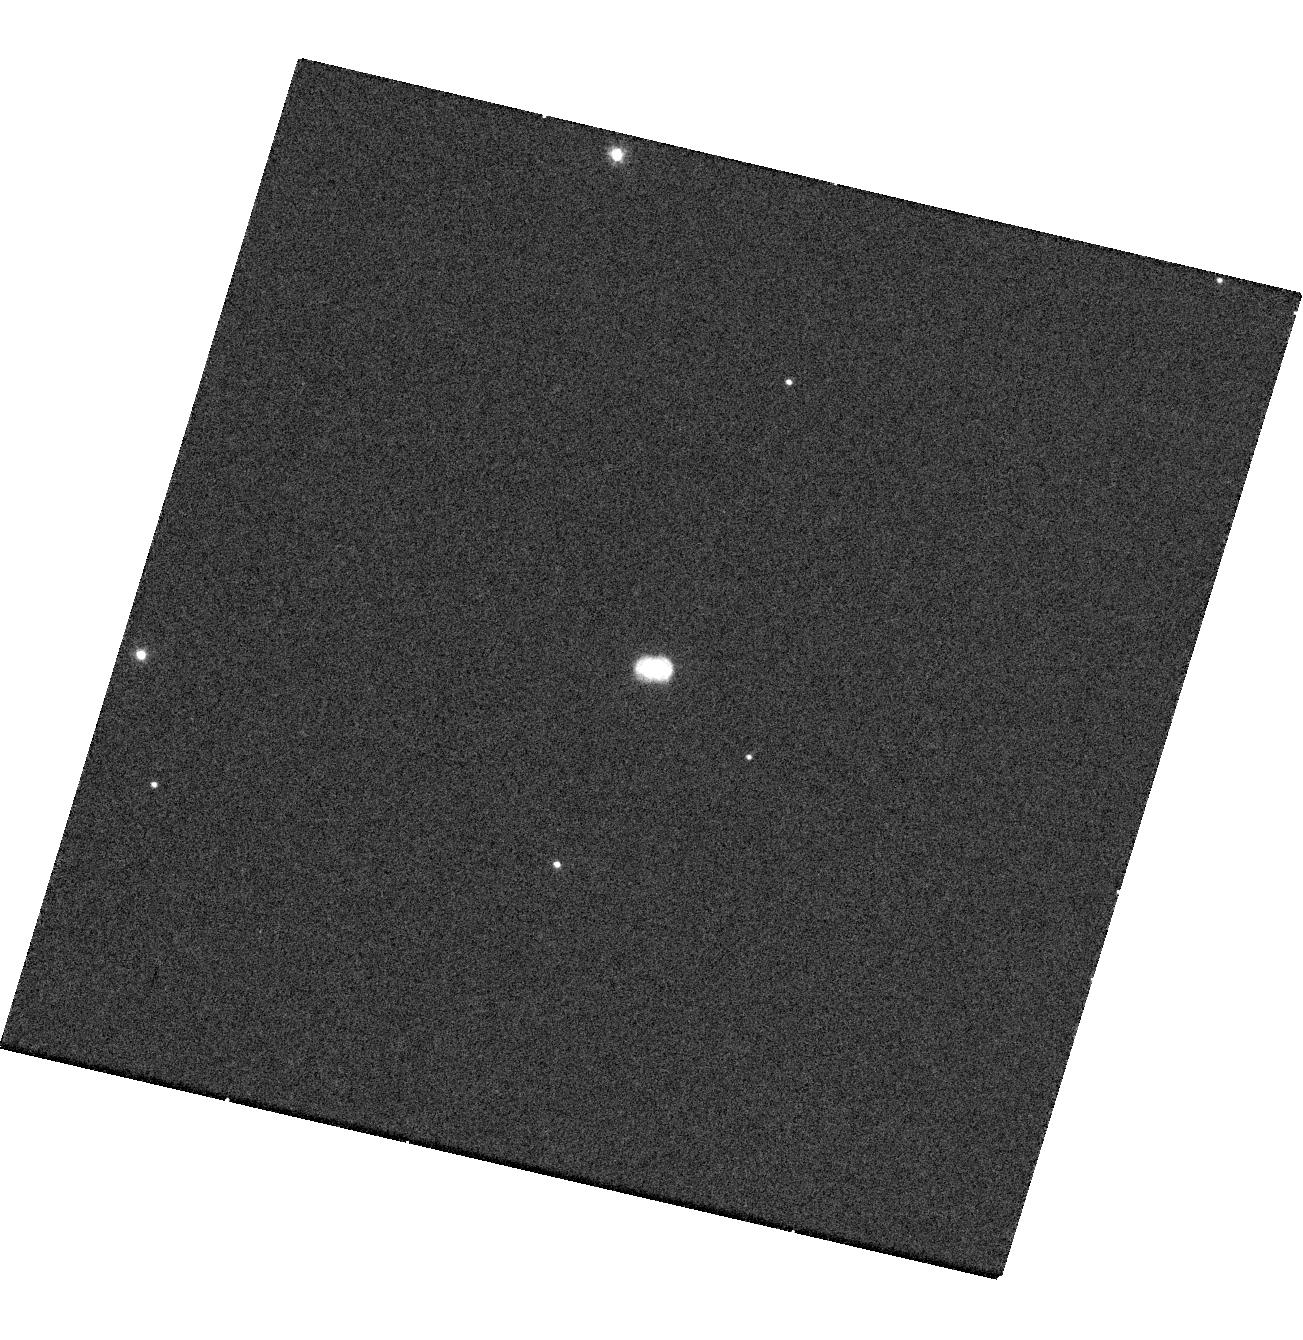
Target: NOVA-V959-MON. Instrument: WFC3/UVIS. Filter: F502N. Exposure: 17 min. Observation ID: hst_13715_04_wfc3_uvis_f502n_ico104

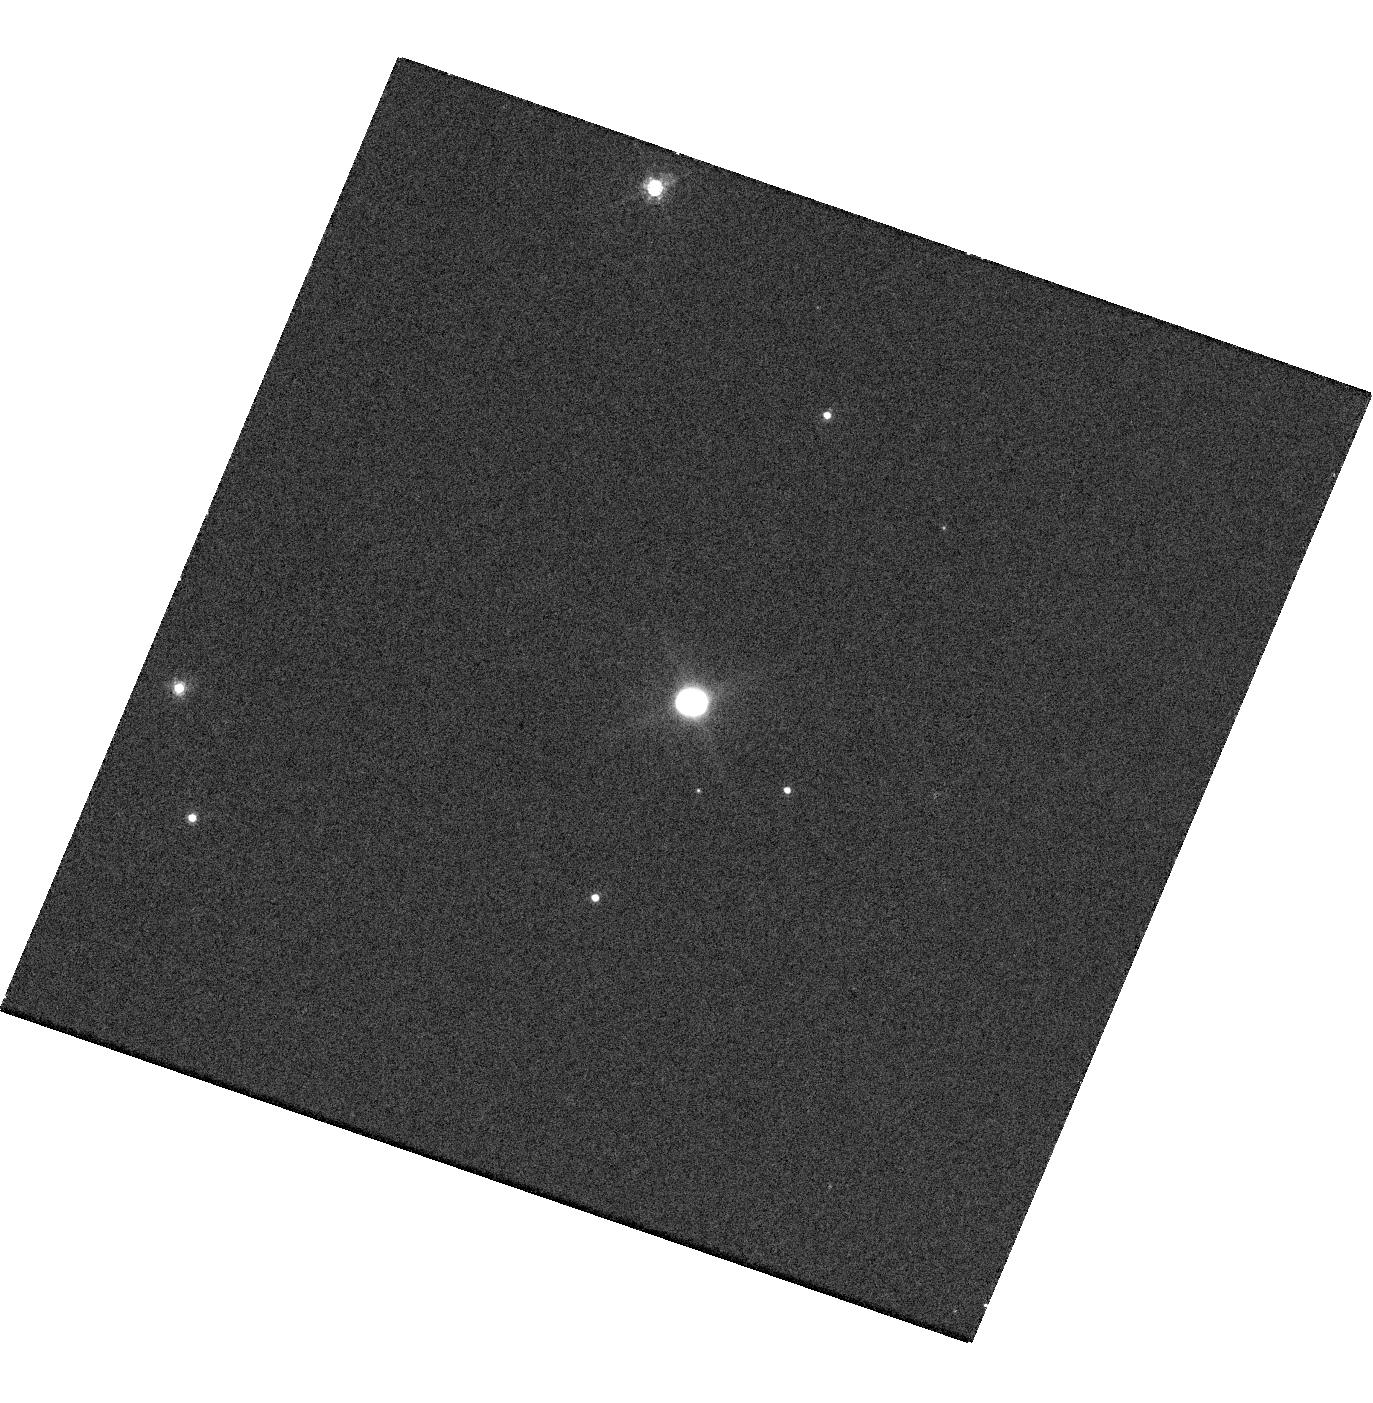
Target: NOVA-V959-MON. Instrument: WFC3/UVIS. Filter: F657N. Exposure: 14 min. Observation ID: hst_13715_01_wfc3_uvis_f657n_ico101

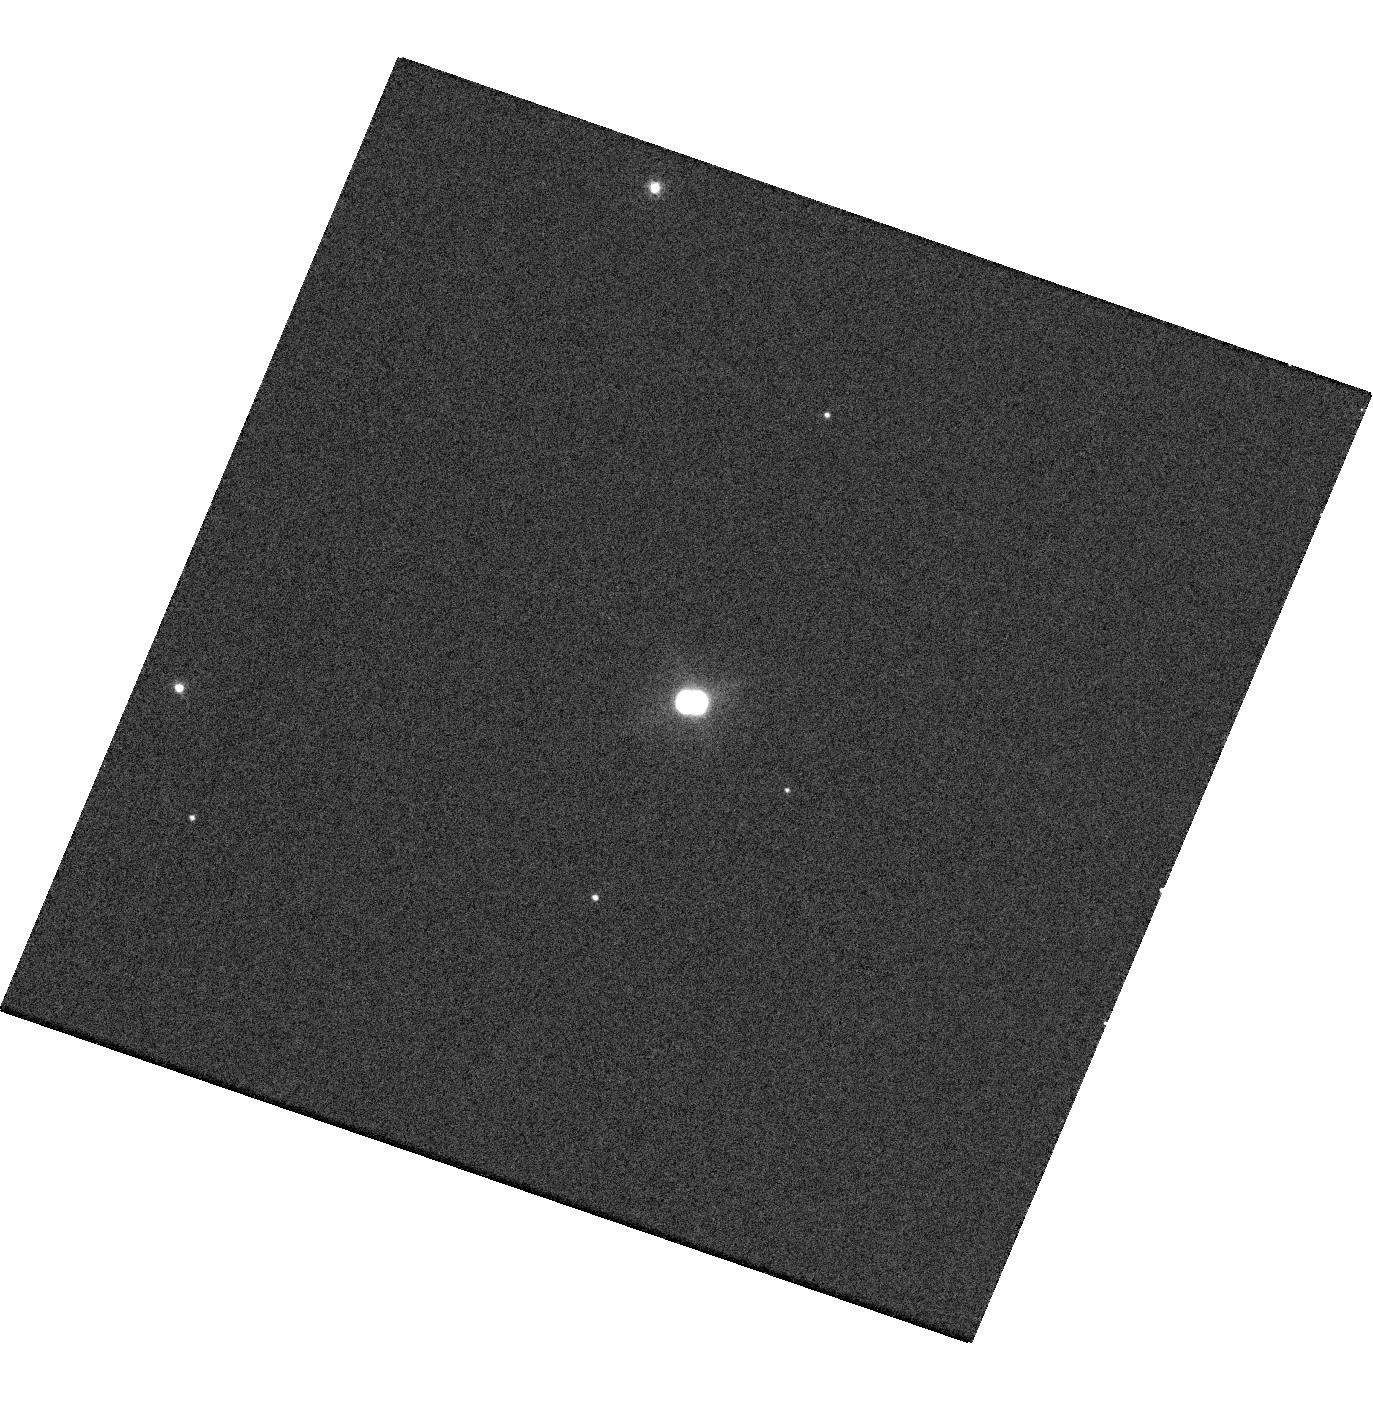
Target: NOVA-V959-MON. Instrument: WFC3/UVIS. Filter: F502N. Exposure: 14 min. Observation ID: hst_13715_01_wfc3_uvis_f502n_ico101

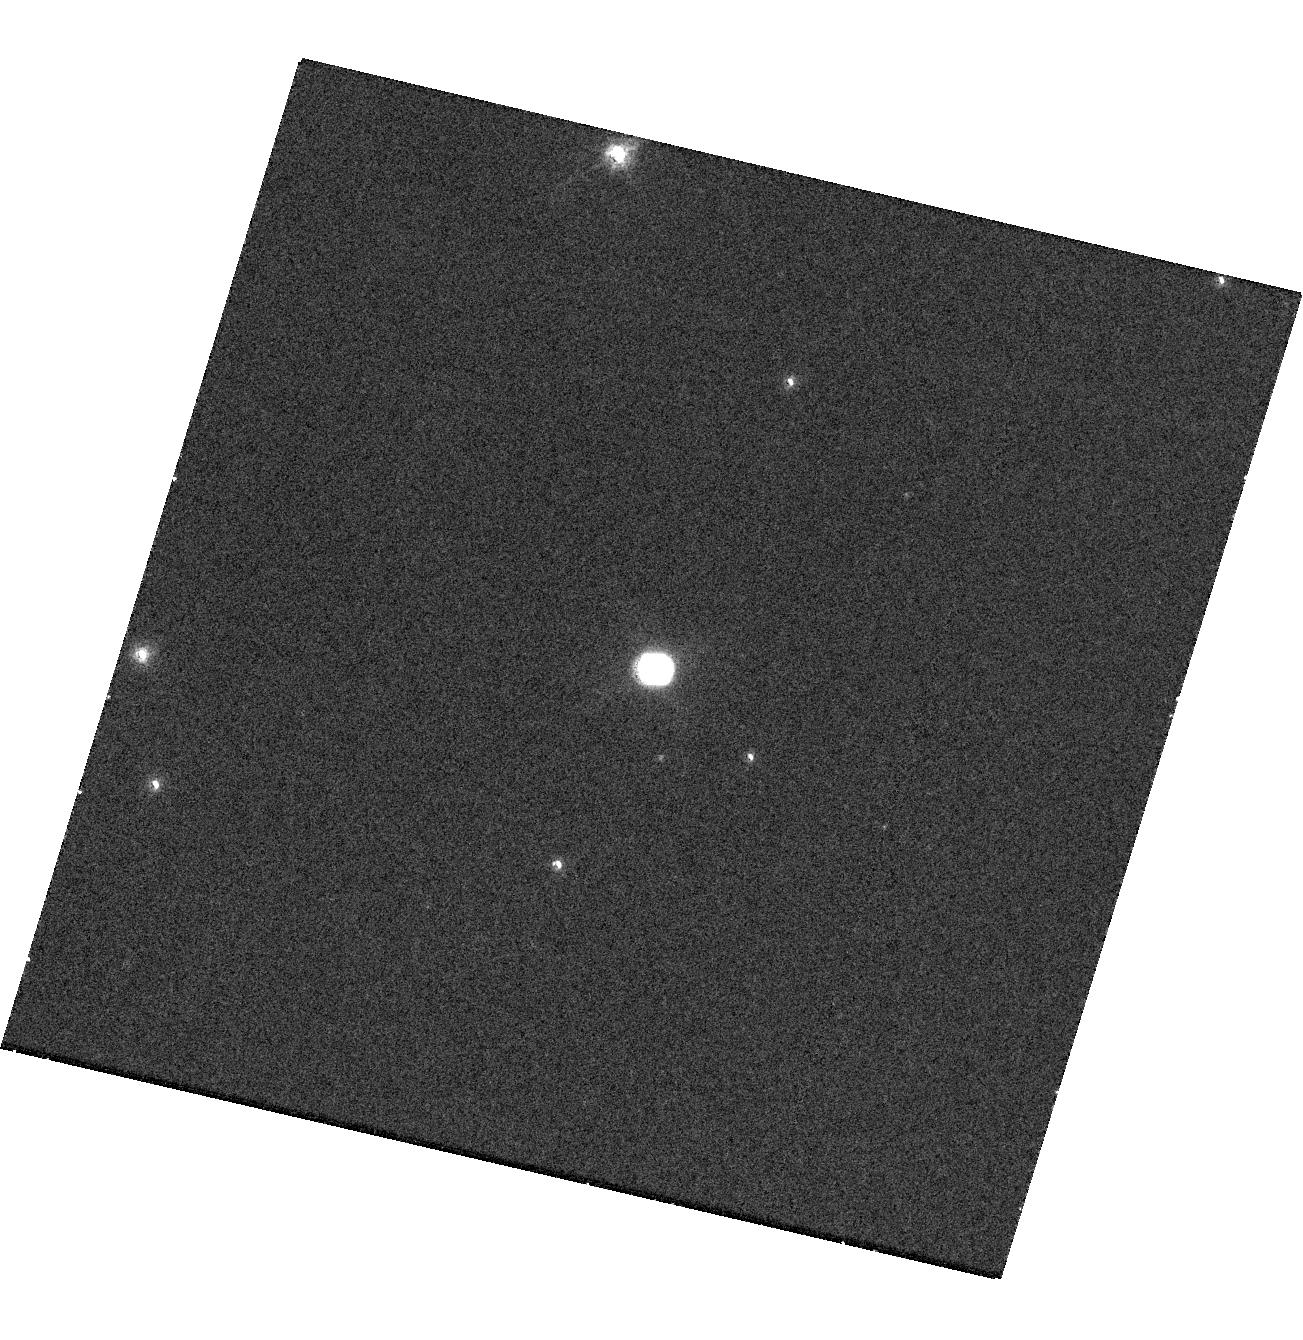
Target: NOVA-V959-MON. Instrument: WFC3/UVIS. Filter: F657N. Exposure: 17 min. Observation ID: hst_13715_04_wfc3_uvis_f657n_ico104

Imaging Spectroscopy of the Gamma-Ray Nova V959 Mon (PI: Sokoloski, Jennifer L)

The Fermi Gamma-Ray Space Telescope has recently revealed that most normal nova explosions probably emit gamma-rays. With energies of greater than 100 MeV, these unexpected gamma-rays do not emanate from radioactive nuclei. They must instead be the end product of particle acceleration in shocks. But what generates these pervasive shocks? To resolve this question, we propose a program of imaging spectroscopy of the northern gamma-ray nova V959 Mon. Our proposed HST observations will provide the 3-D morphology and kinematic structure of the ejecta, and thereby show which portion of the ejecta drove shocks into which other component of the ejecta. V959 Mon is the perfect target for this research because it is the only one of four classical novae with well-characterized gamma-ray emission to be near enough and large enough to be spatially resolved with HST. Radio images confirm that the ejecta from V959 Mon contain resolvable substructures that will enable us to distinguish between models for the formation of shocks in novae. Uncovering the origin of gamma-ray emission from novae will not only solve the most exciting new puzzle in the field of nova studies, but also answer the long-standing question of how the envelope on a white dwarf is expelled during a nova event. Because the remnant around V959 Mon is less than 1 arcsec in diameter, however, and because of the need to resolve substructure within the remnant to distinguish between different models for the generation of shocks, HST is required for this research. Moreover, since V959 Mon is fading quickly and few other promising gamma-ray novae exist, this work is extremely time critical.